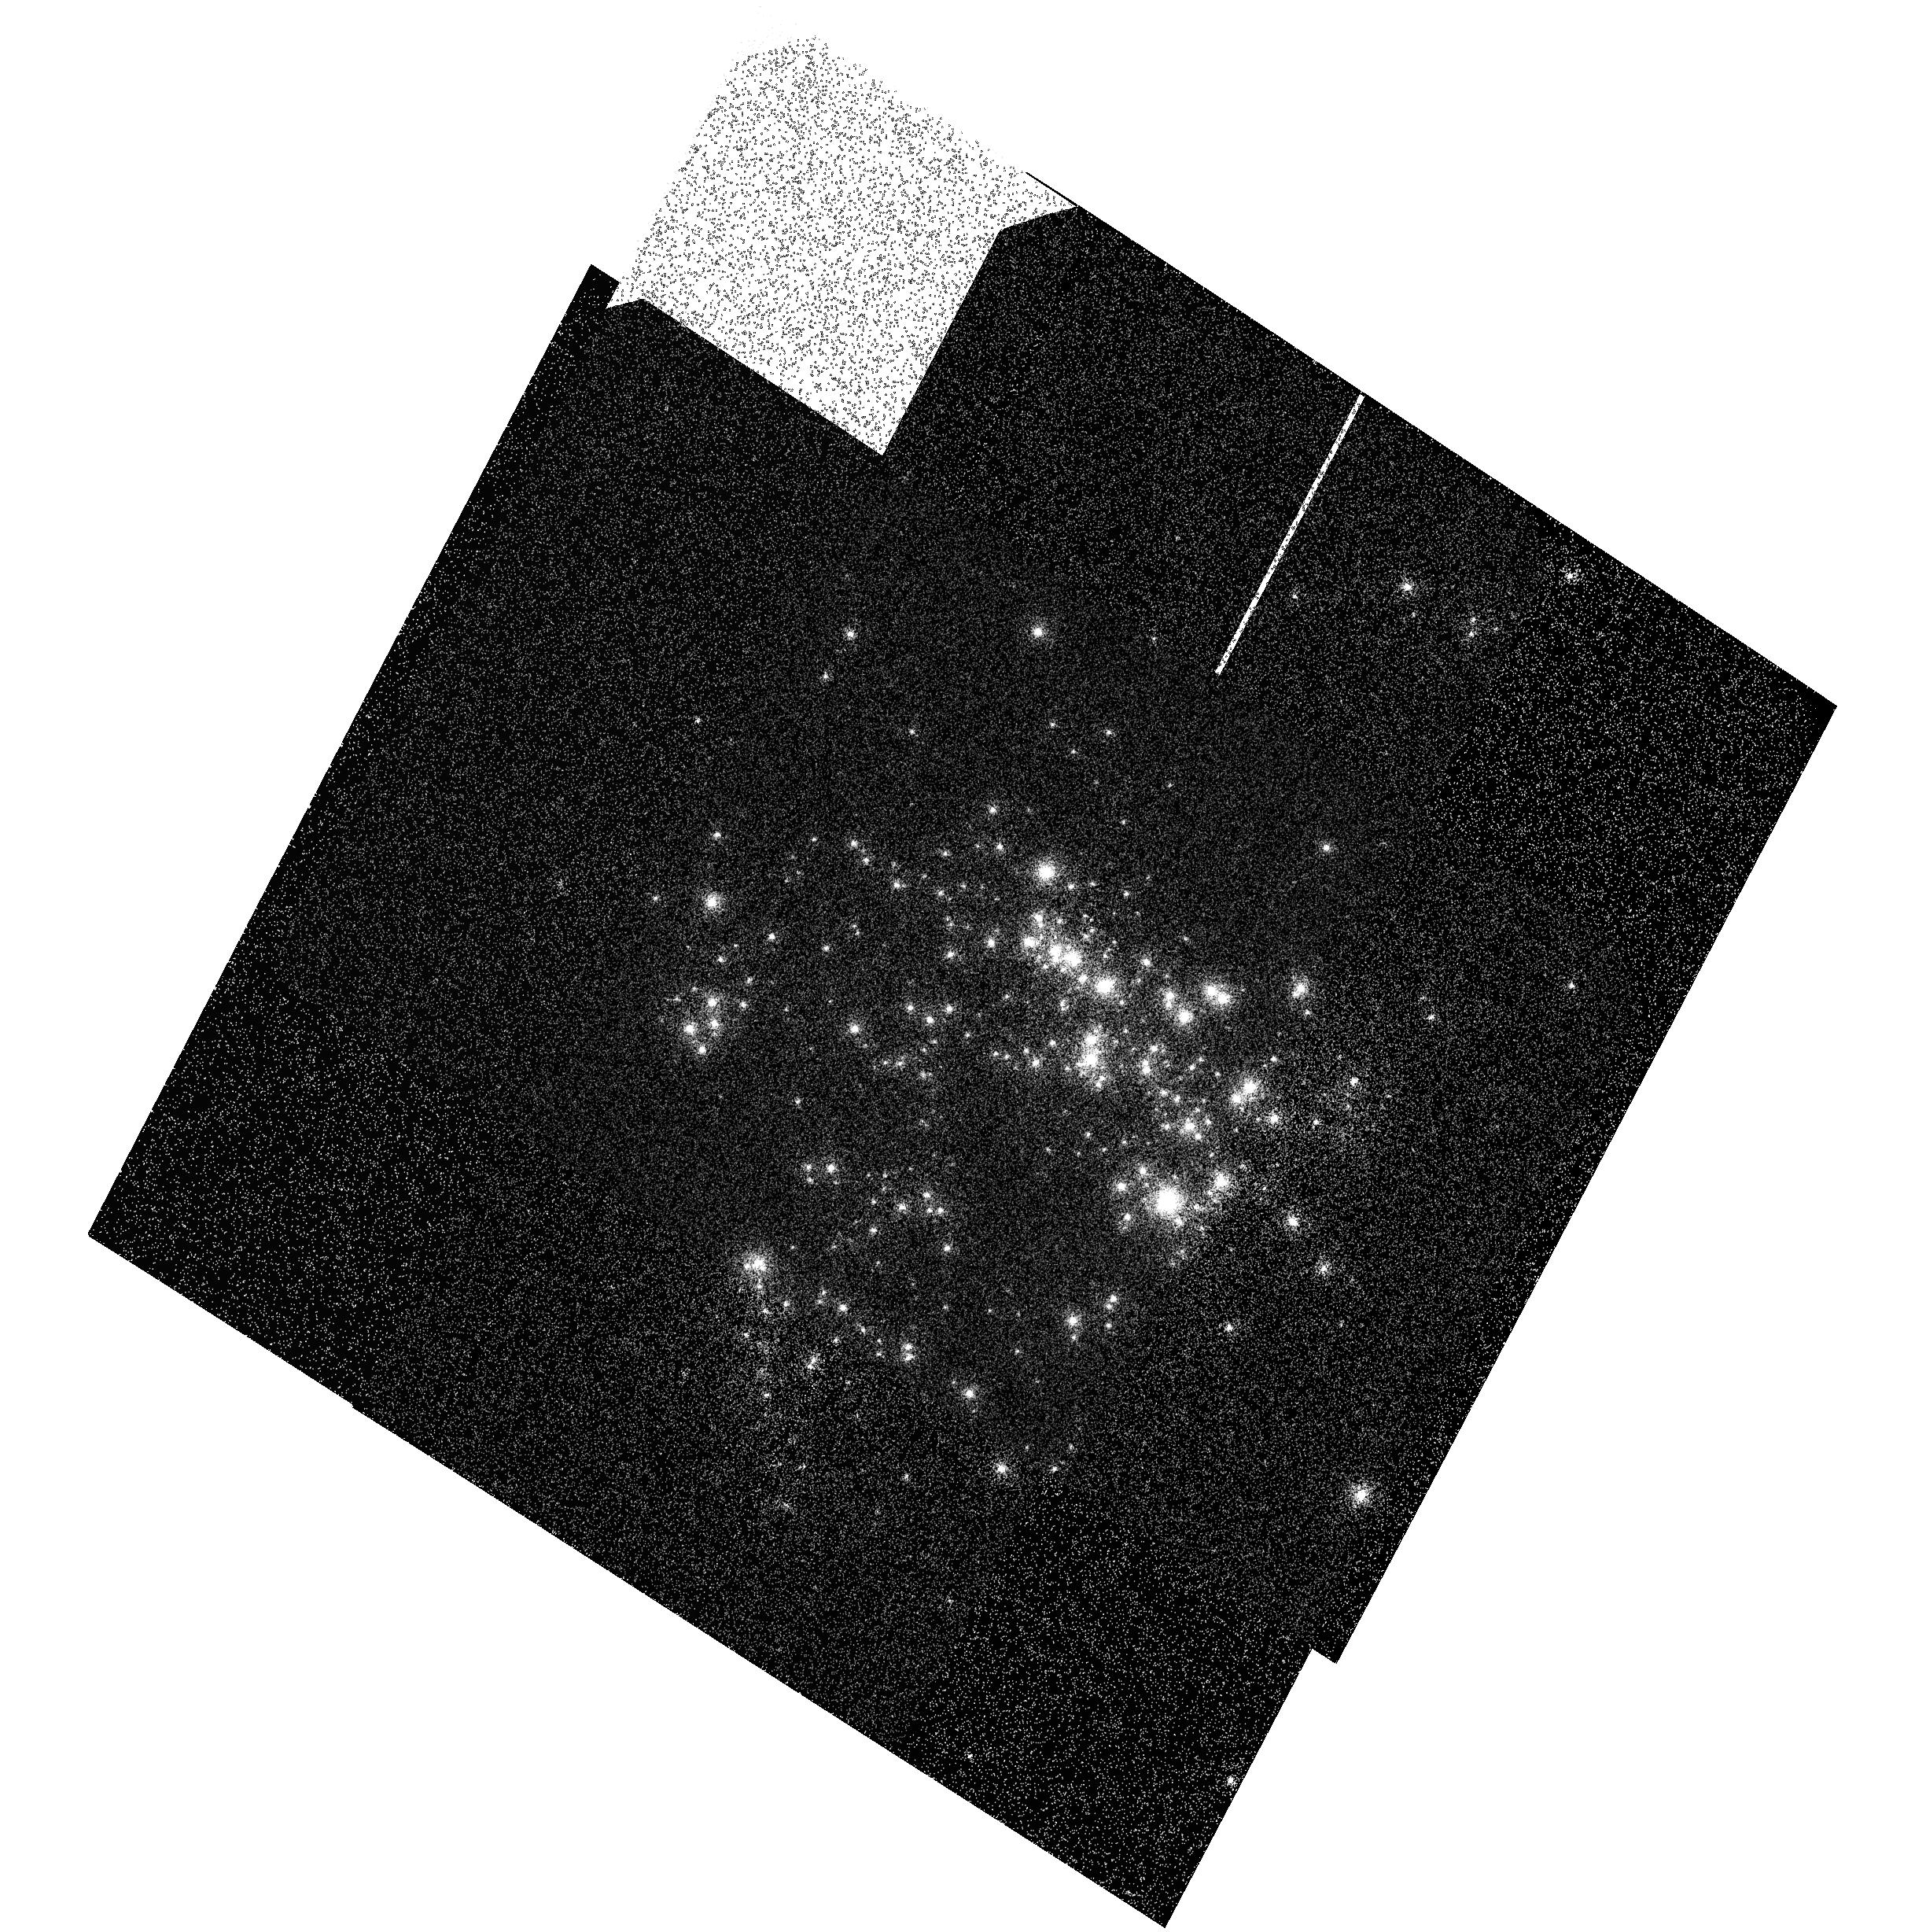
Target: NGC604
Instrument: ACS/SBC
Filter: F122M
Exposure: 3 min
Observation ID: hst_11322_01_acs_sbc_f122m_ja5q01

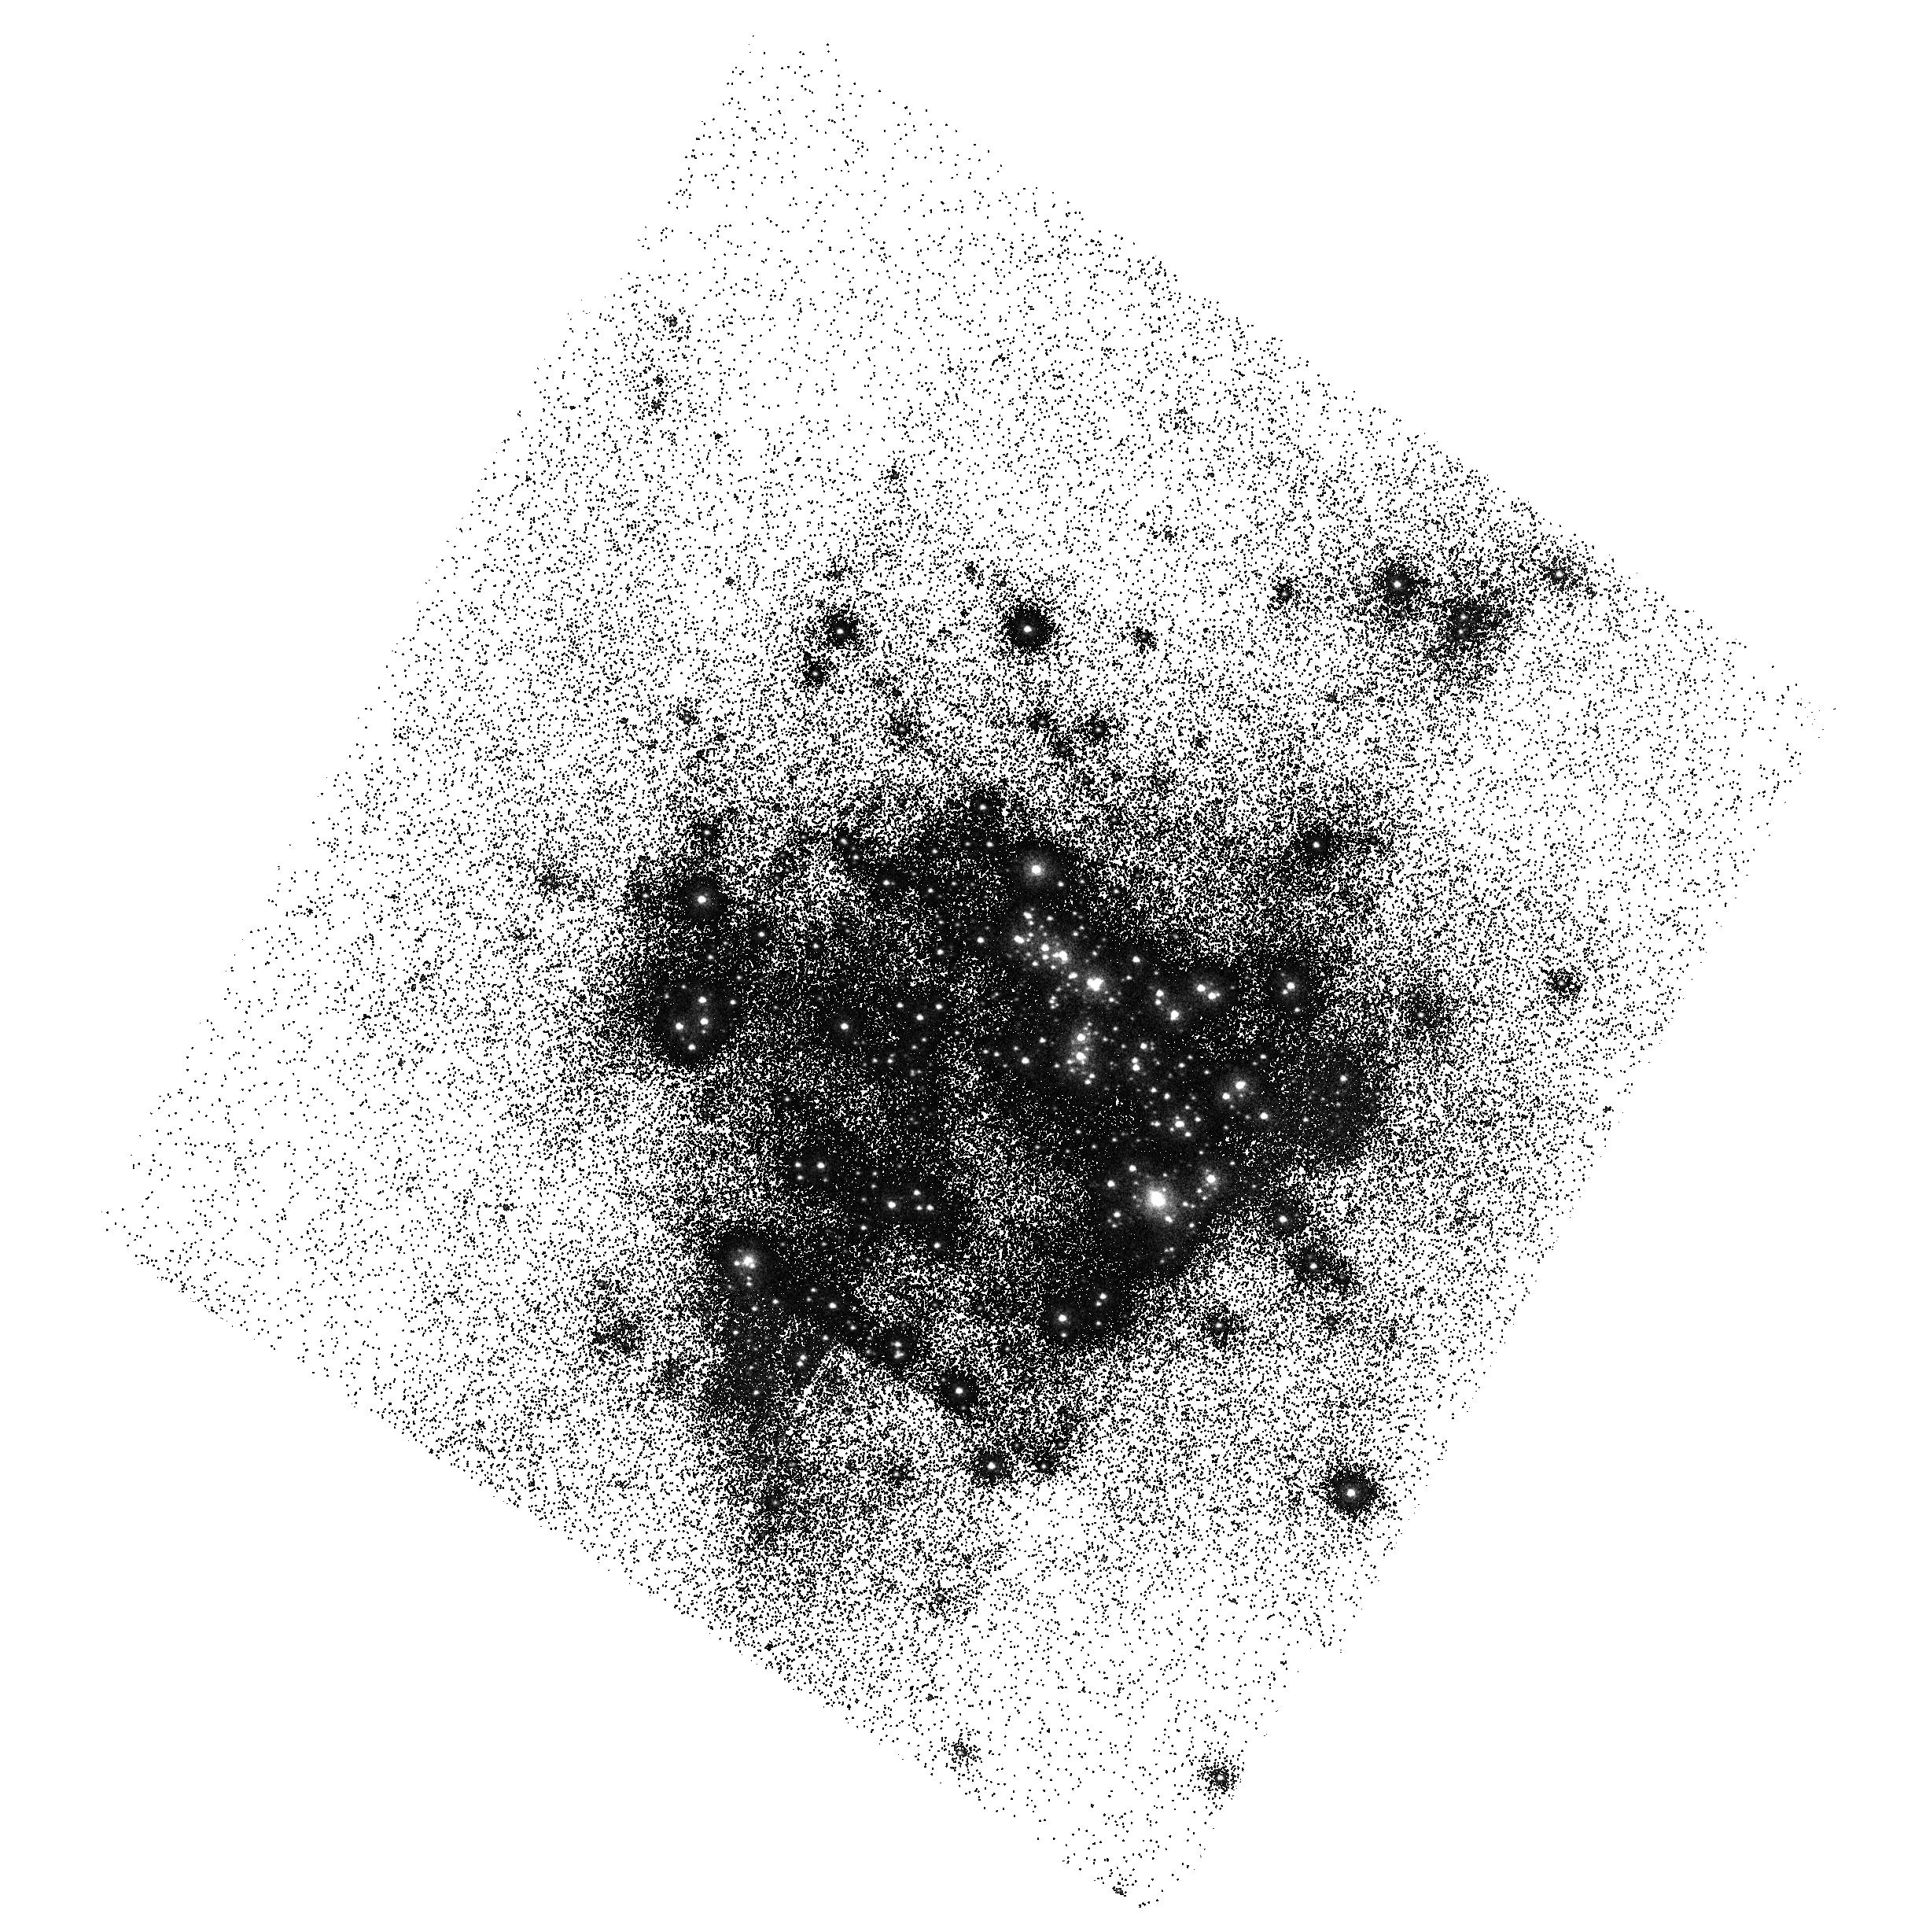
Target: NGC604
Instrument: ACS/SBC
Filter: F150LP
Exposure: 2 min
Observation ID: hst_11322_01_acs_sbc_f150lp_ja5q01

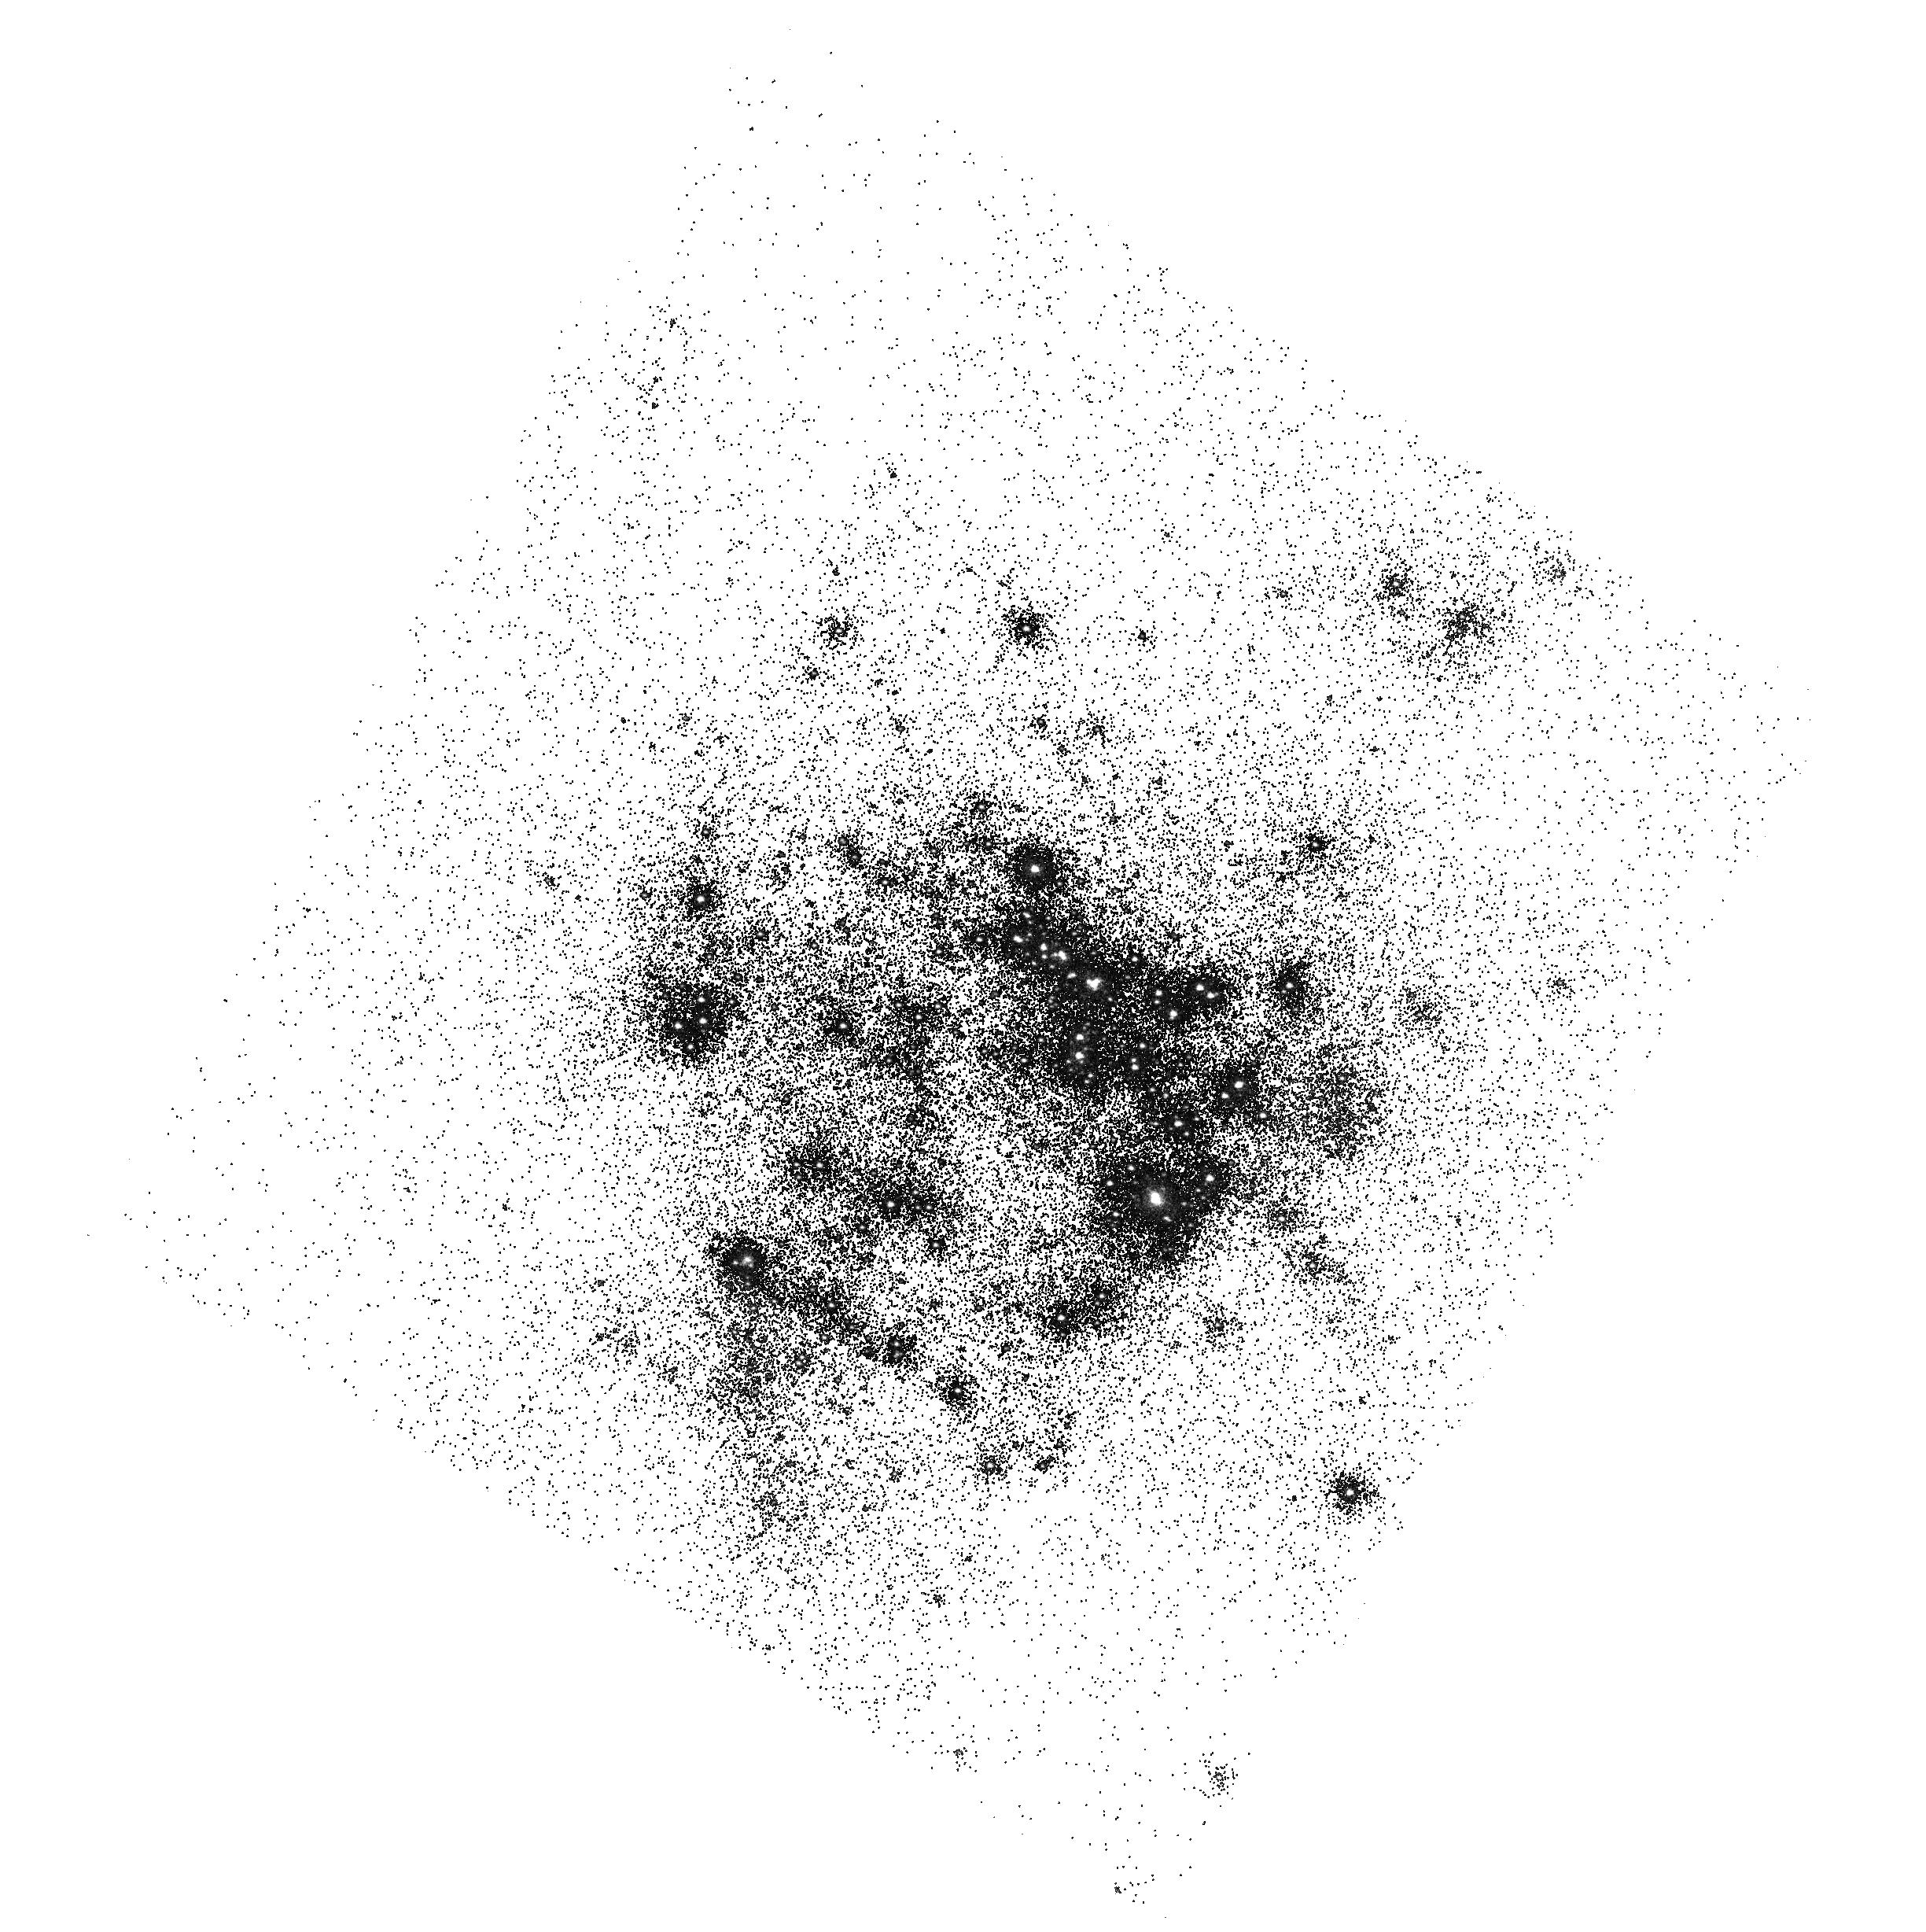
Target: NGC604
Instrument: ACS/SBC
Filter: F165LP
Exposure: 2 min
Observation ID: hst_11322_01_acs_sbc_f165lp_ja5q01

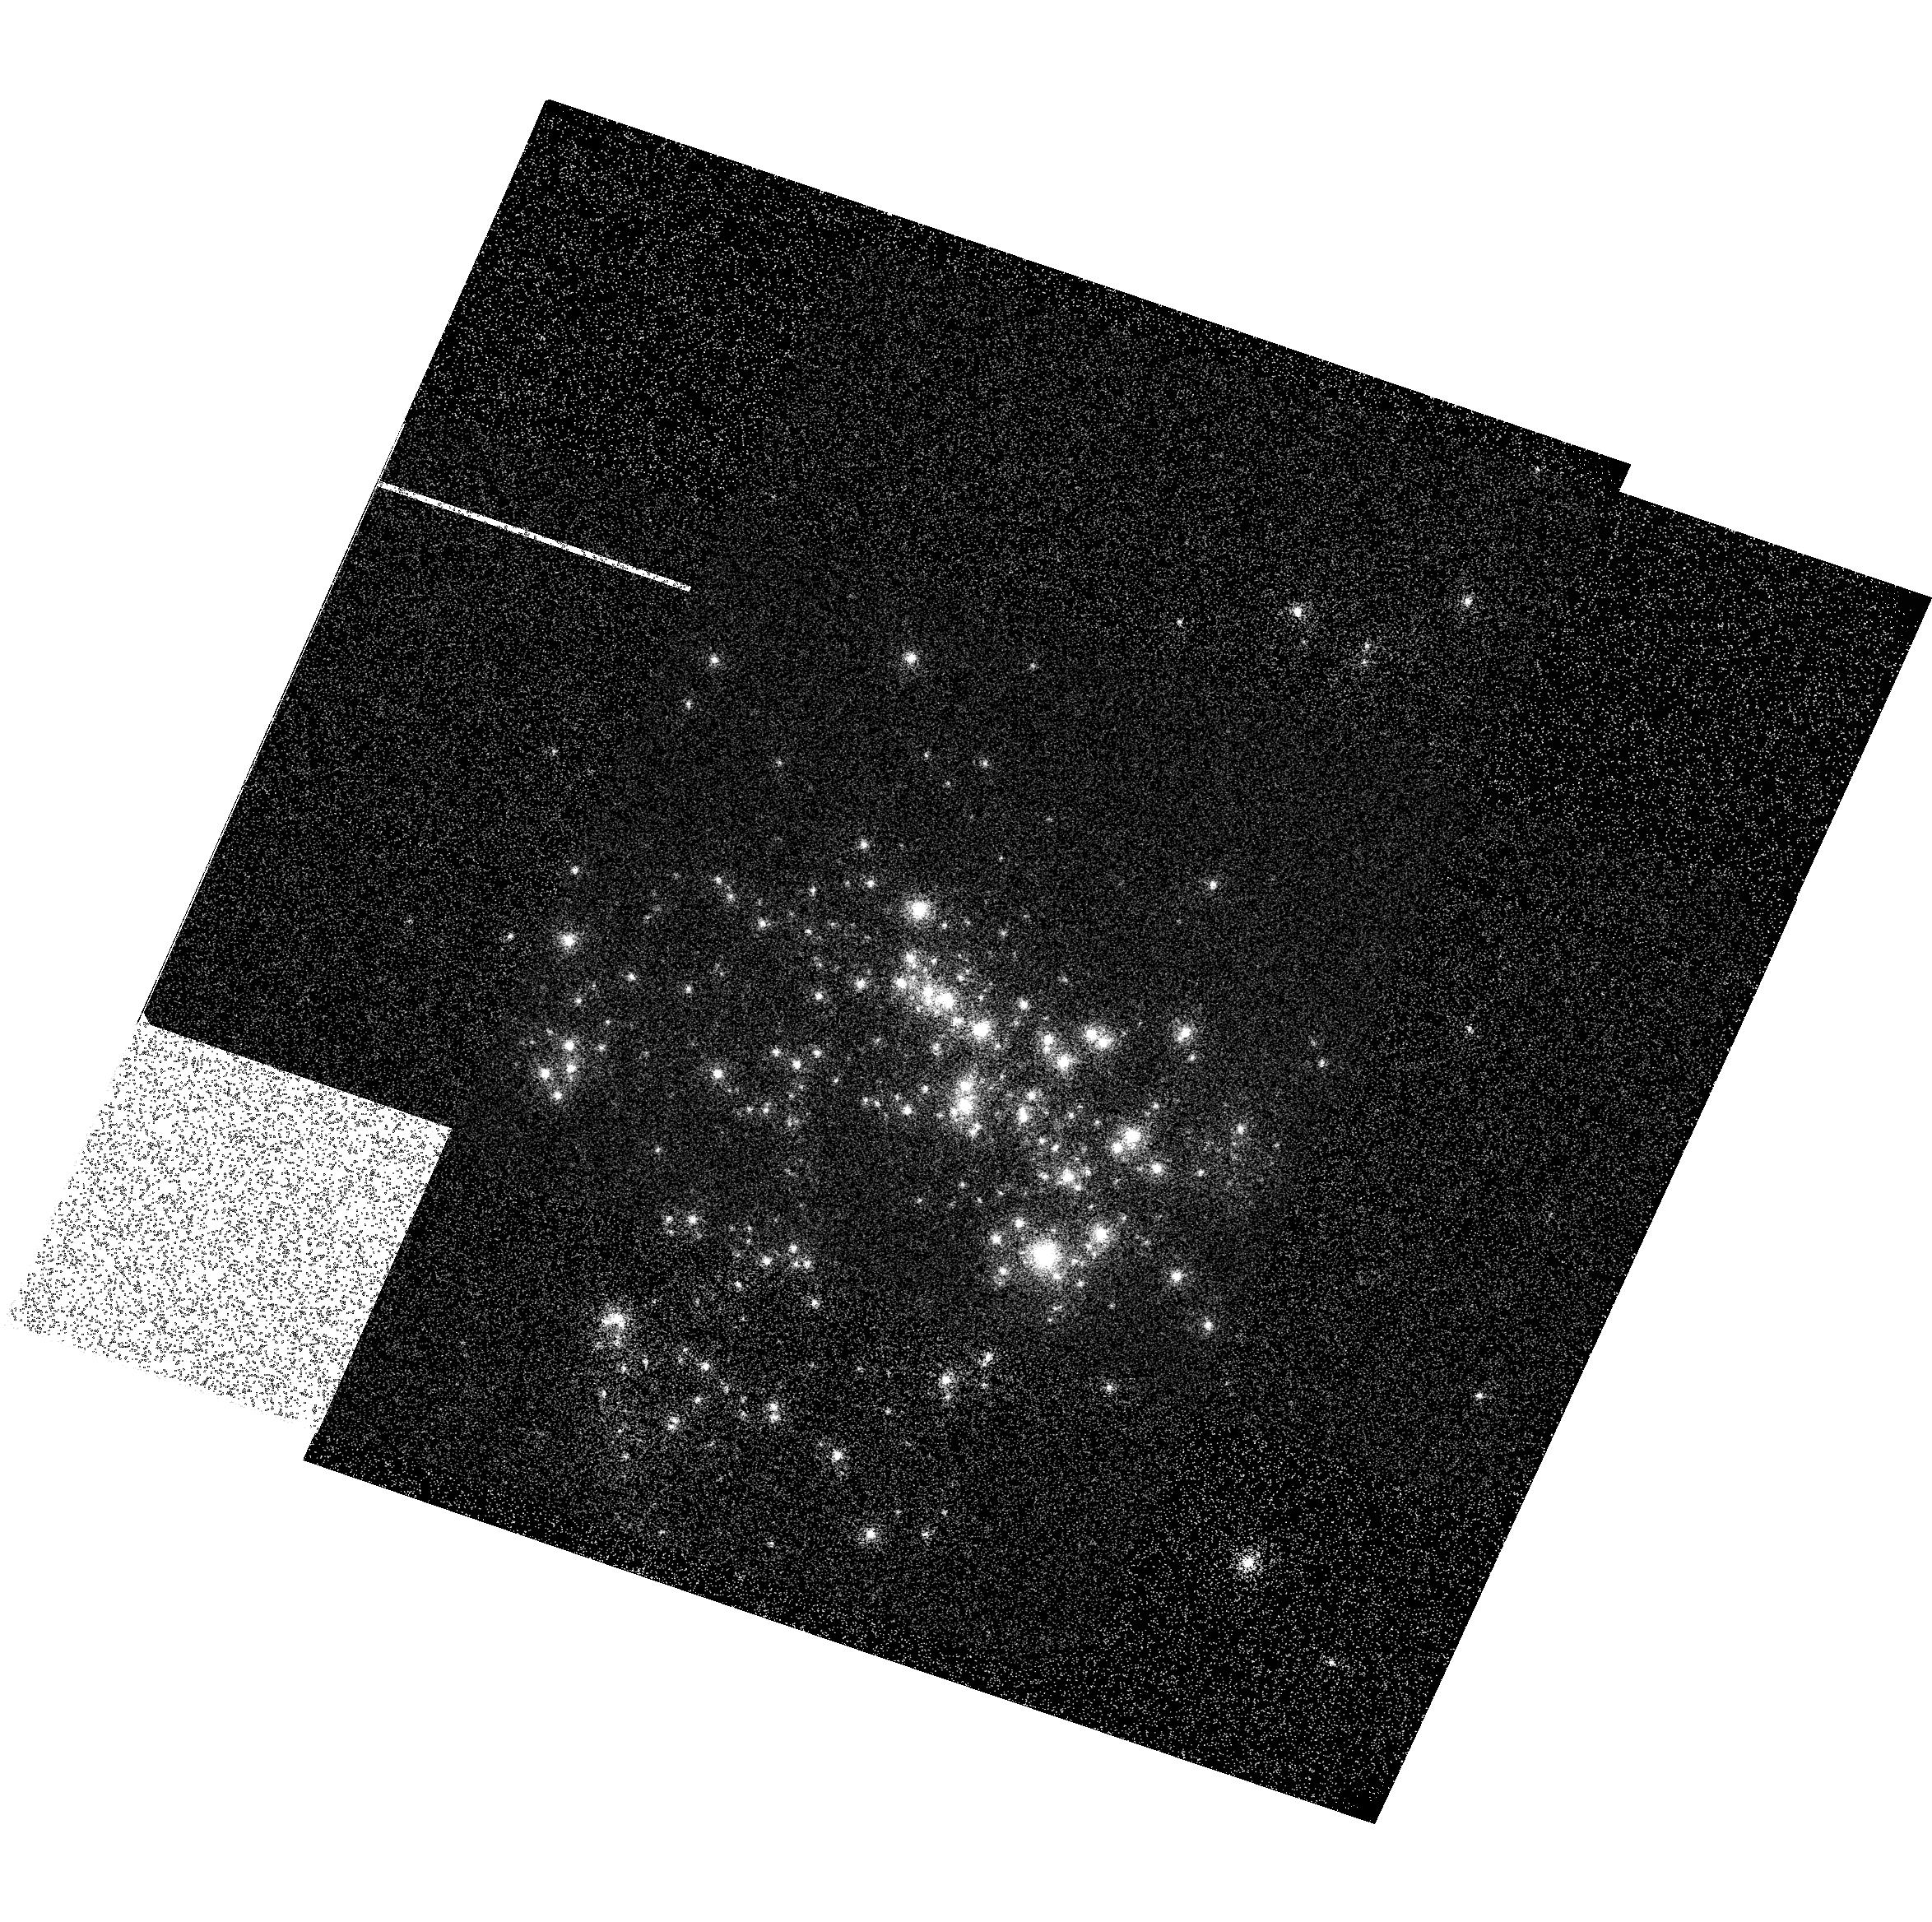
Target: NGC604
Instrument: ACS/SBC
Filter: F122M
Exposure: 3 min
Observation ID: hst_11322_23_acs_sbc_f122m_ja5q23

BEA UV Contamination Monitor (PI: Smith, Linda J.)

The observations consist of imaging and spectroscopy with ACS/SBC of the scaled OB association NGC 604 in M33 prior to SM4. Data will be obtained with the F122M, F150LP, F165LP filters and the PR130L prism. The observations will allow any UV contamination to be monitored by comparing these data with identical observations to be obtaining during the BEA phase of SMOV4. Also included are a suite of internal Deuterium lamp flat fields to be acquired shortly before the servicing mission for comparison with exactly the same set to be acquired in SMOV/11398.